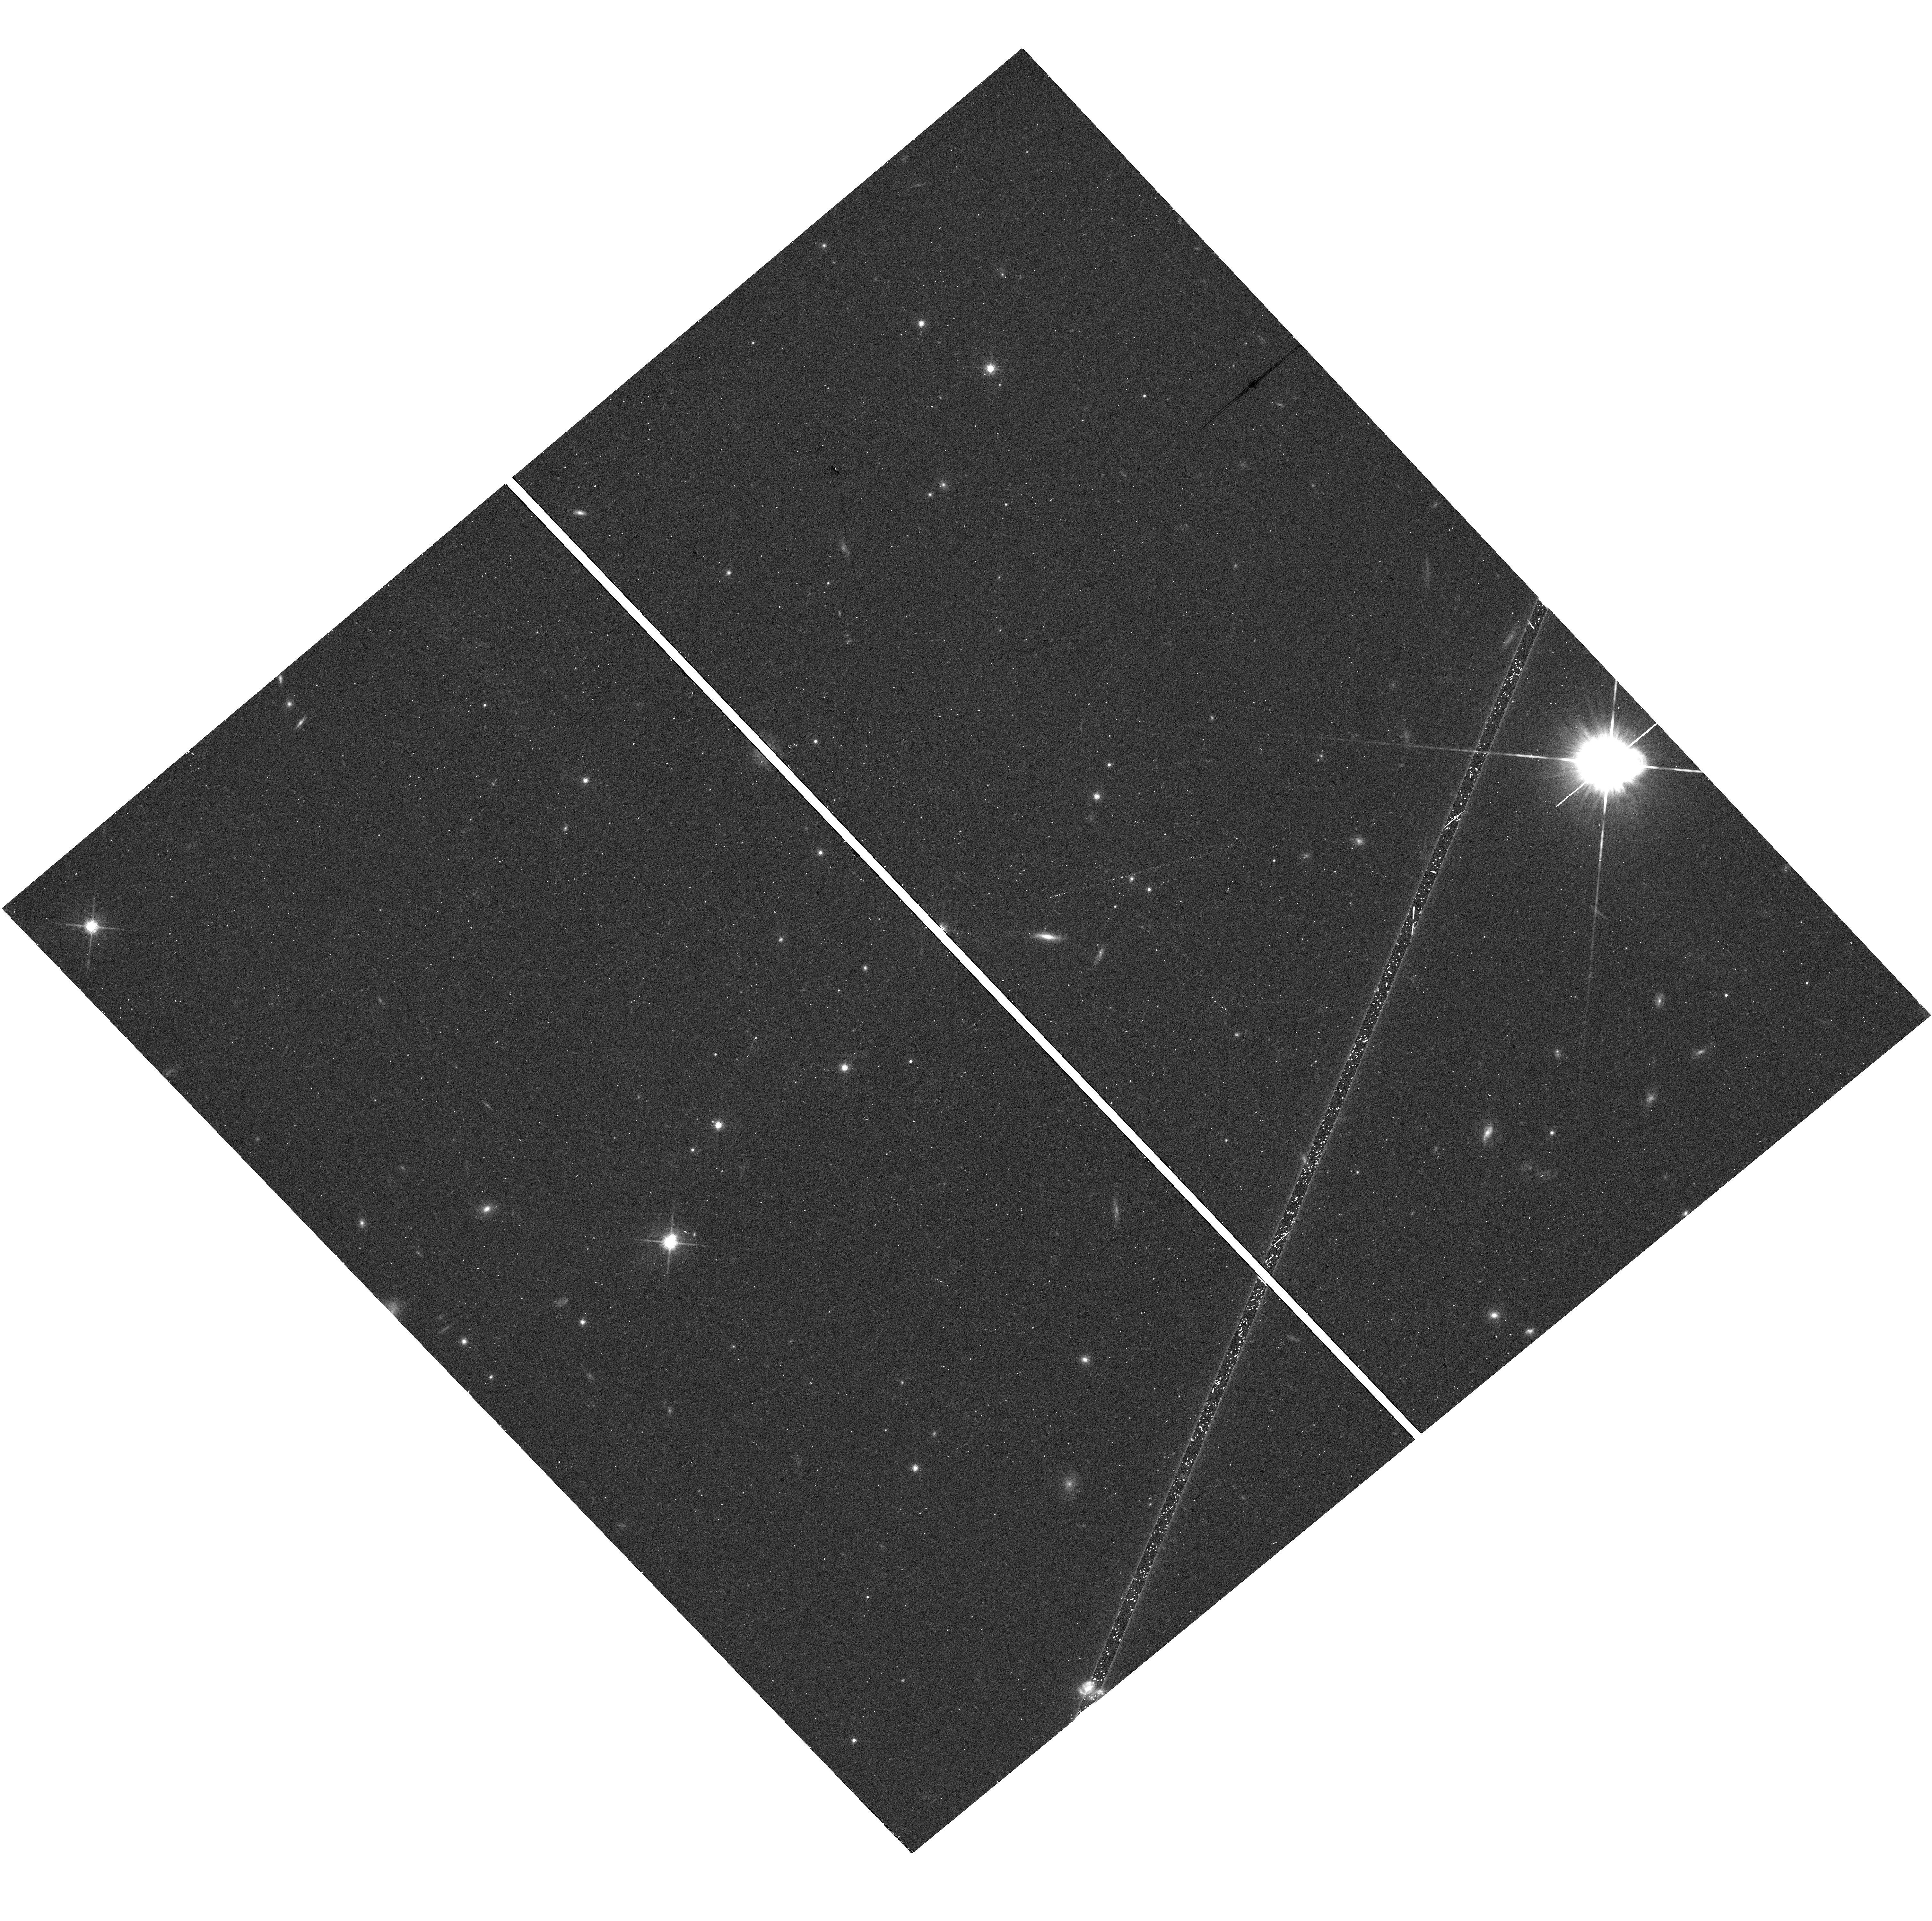
Target: J1421-0643. Instrument: WFC3/UVIS. Filter: F814W. Exposure: 16 min. Observation ID: hst_15376_01_wfc3_uvis_f814w_idpt01

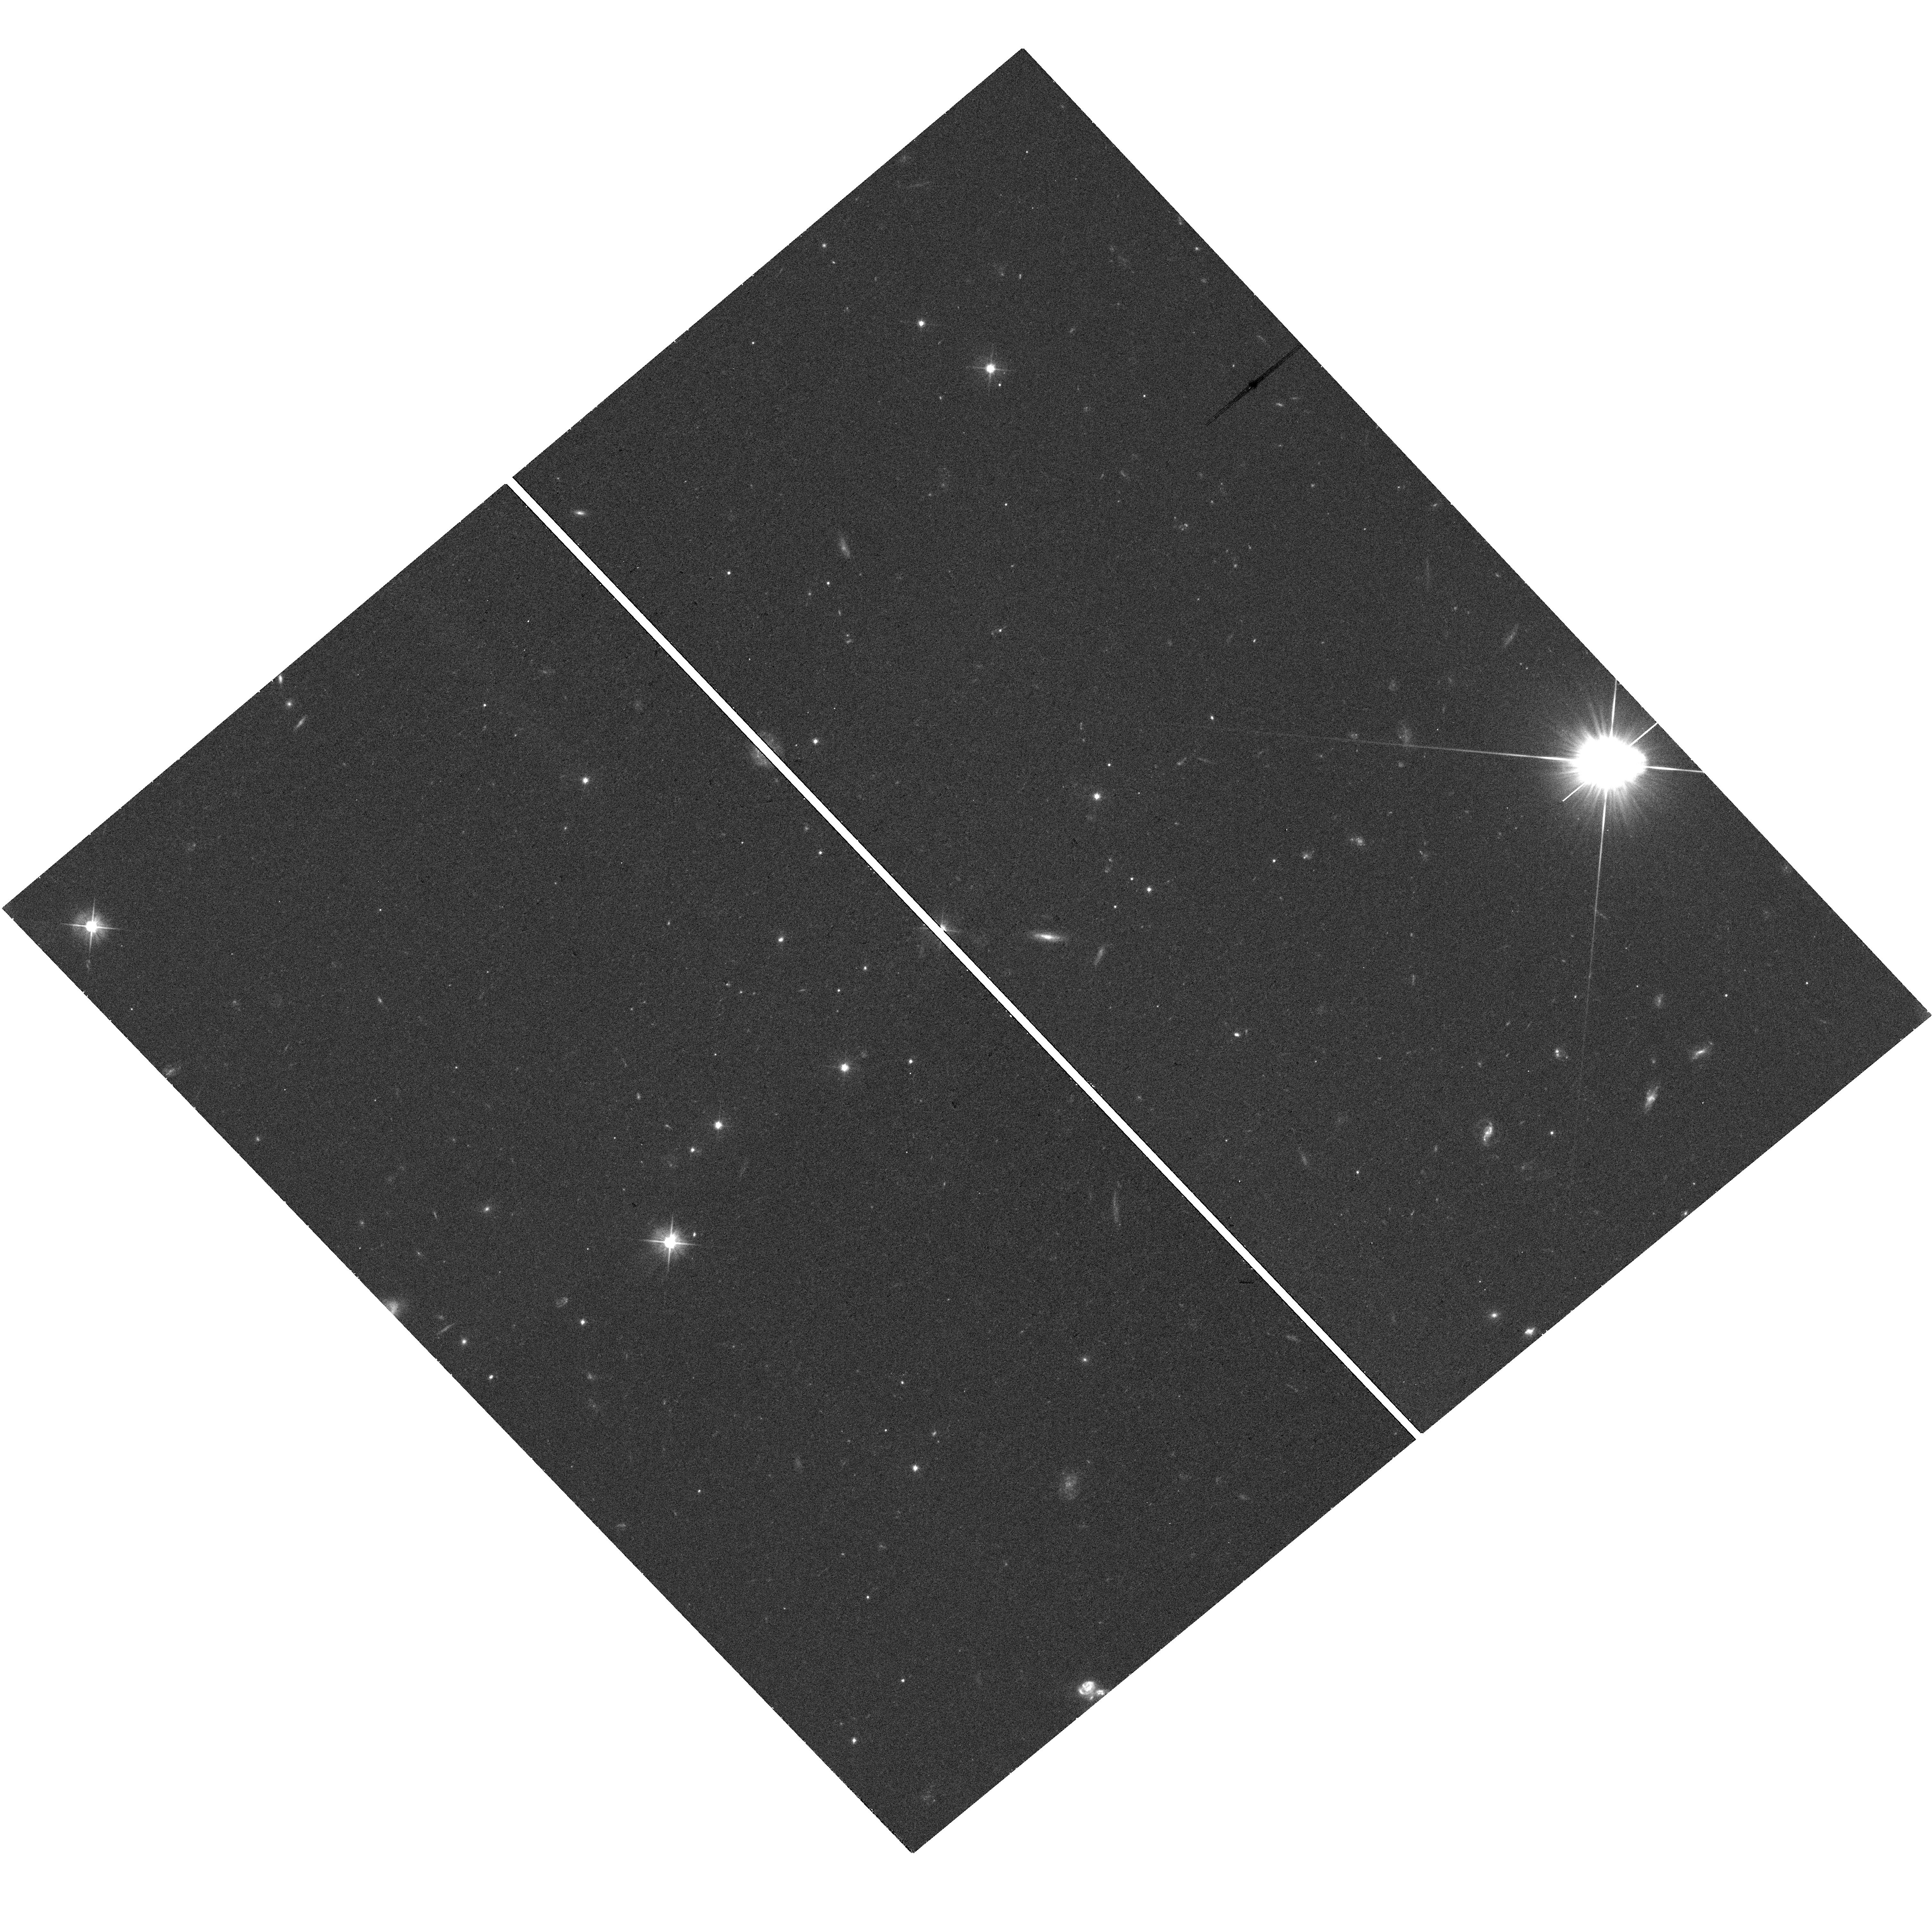
Target: J1421-0643. Instrument: WFC3/UVIS. Filter: F555W. Exposure: 22 min. Observation ID: hst_15376_01_wfc3_uvis_f555w_idpt01

The X-ray-radio morphology anomaly in a high-redshift quasar jet (PI: Worrall, Diana M.)

We propose a 130-ks observation with Chandra of the exceptional kpc-scale X-ray jet associated with a radio-loud quasar at redshift 3.689. This quasar was selected from a radio/X-ray archival study based on its unusual X-ray brightness and the strong difference between its X-ray and radio morphologies. The existing 3.3-ks Chandra exposure shows a ribbon-like X-ray structure offset from the radio jet, and an unusually high X-ray jet to core flux ratio. We wish to support the new Chandra observation with short JVLA and HST observations. The modeling possible from the new data will be important for the debate concerning a synchrotron or inverse Compton origin for the X-rays of high-redshift quasar jets, and should strongly constrain the source energetics.